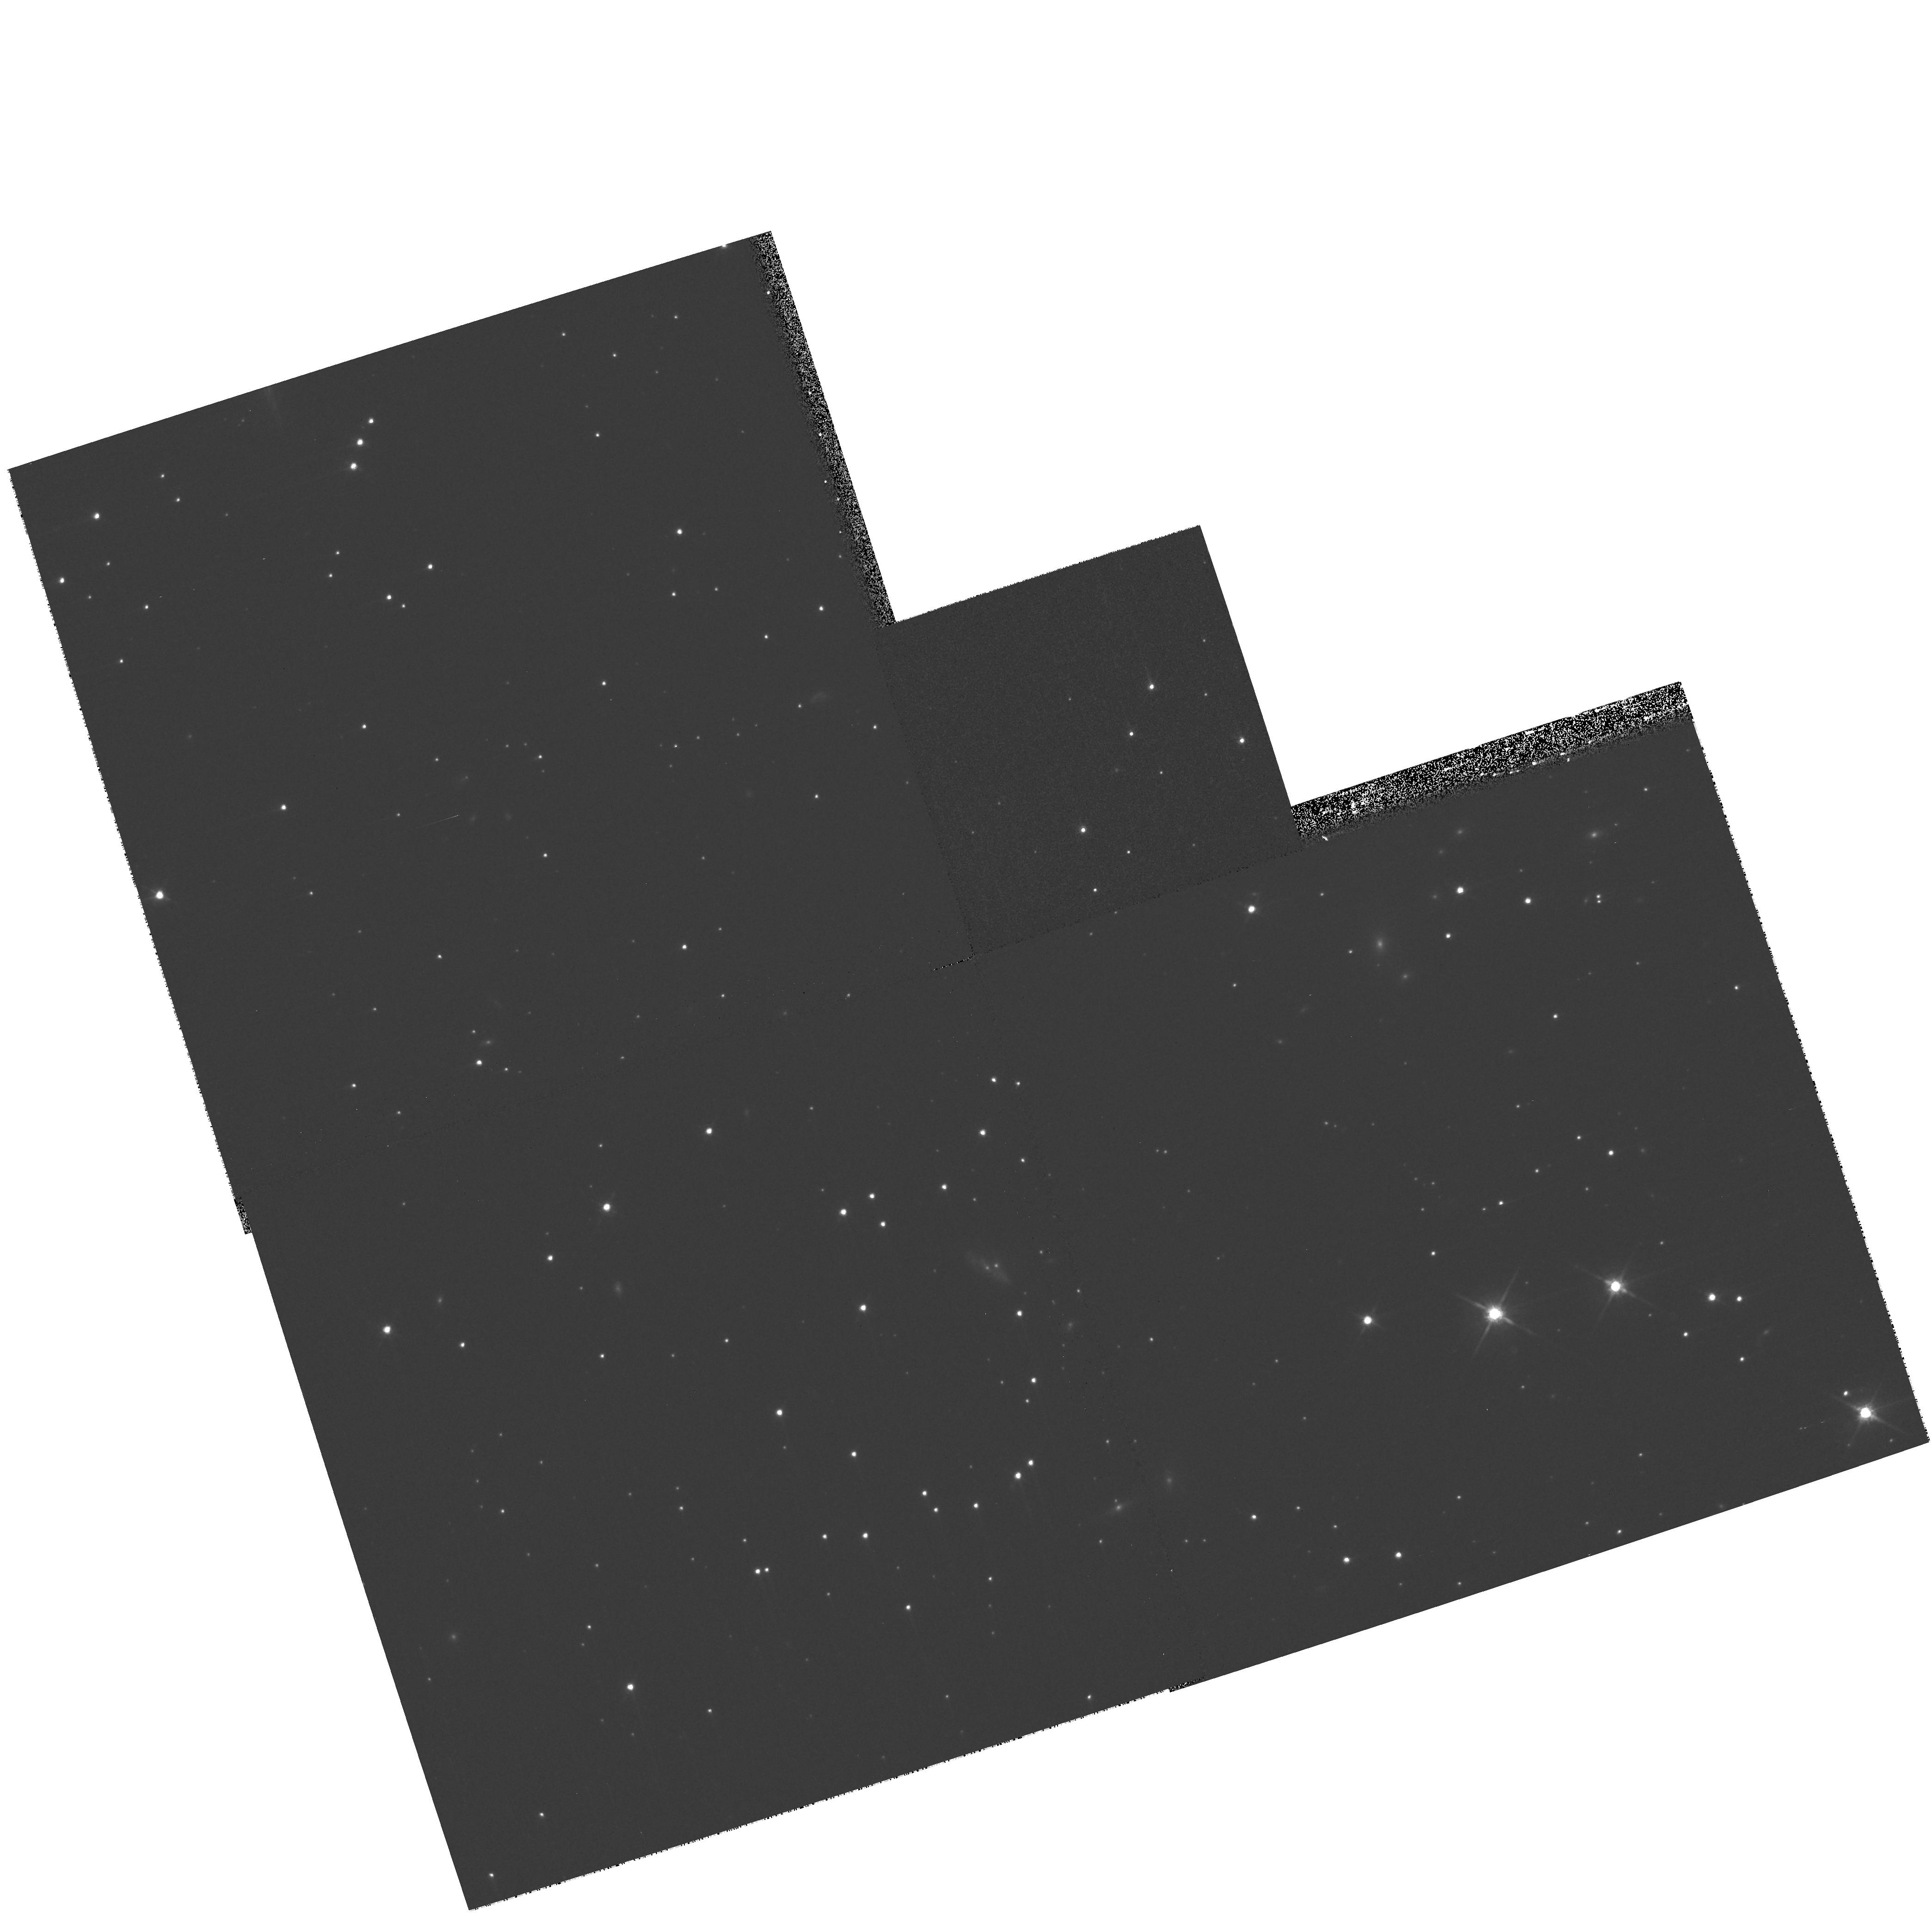
Target: SN1006-NW-POS1. Instrument: WFPC2/PC. Filter: F814W. Exposure: 8 min. Observation ID: hst_11017_01_wfpc2_pc_f814w_u9tv01

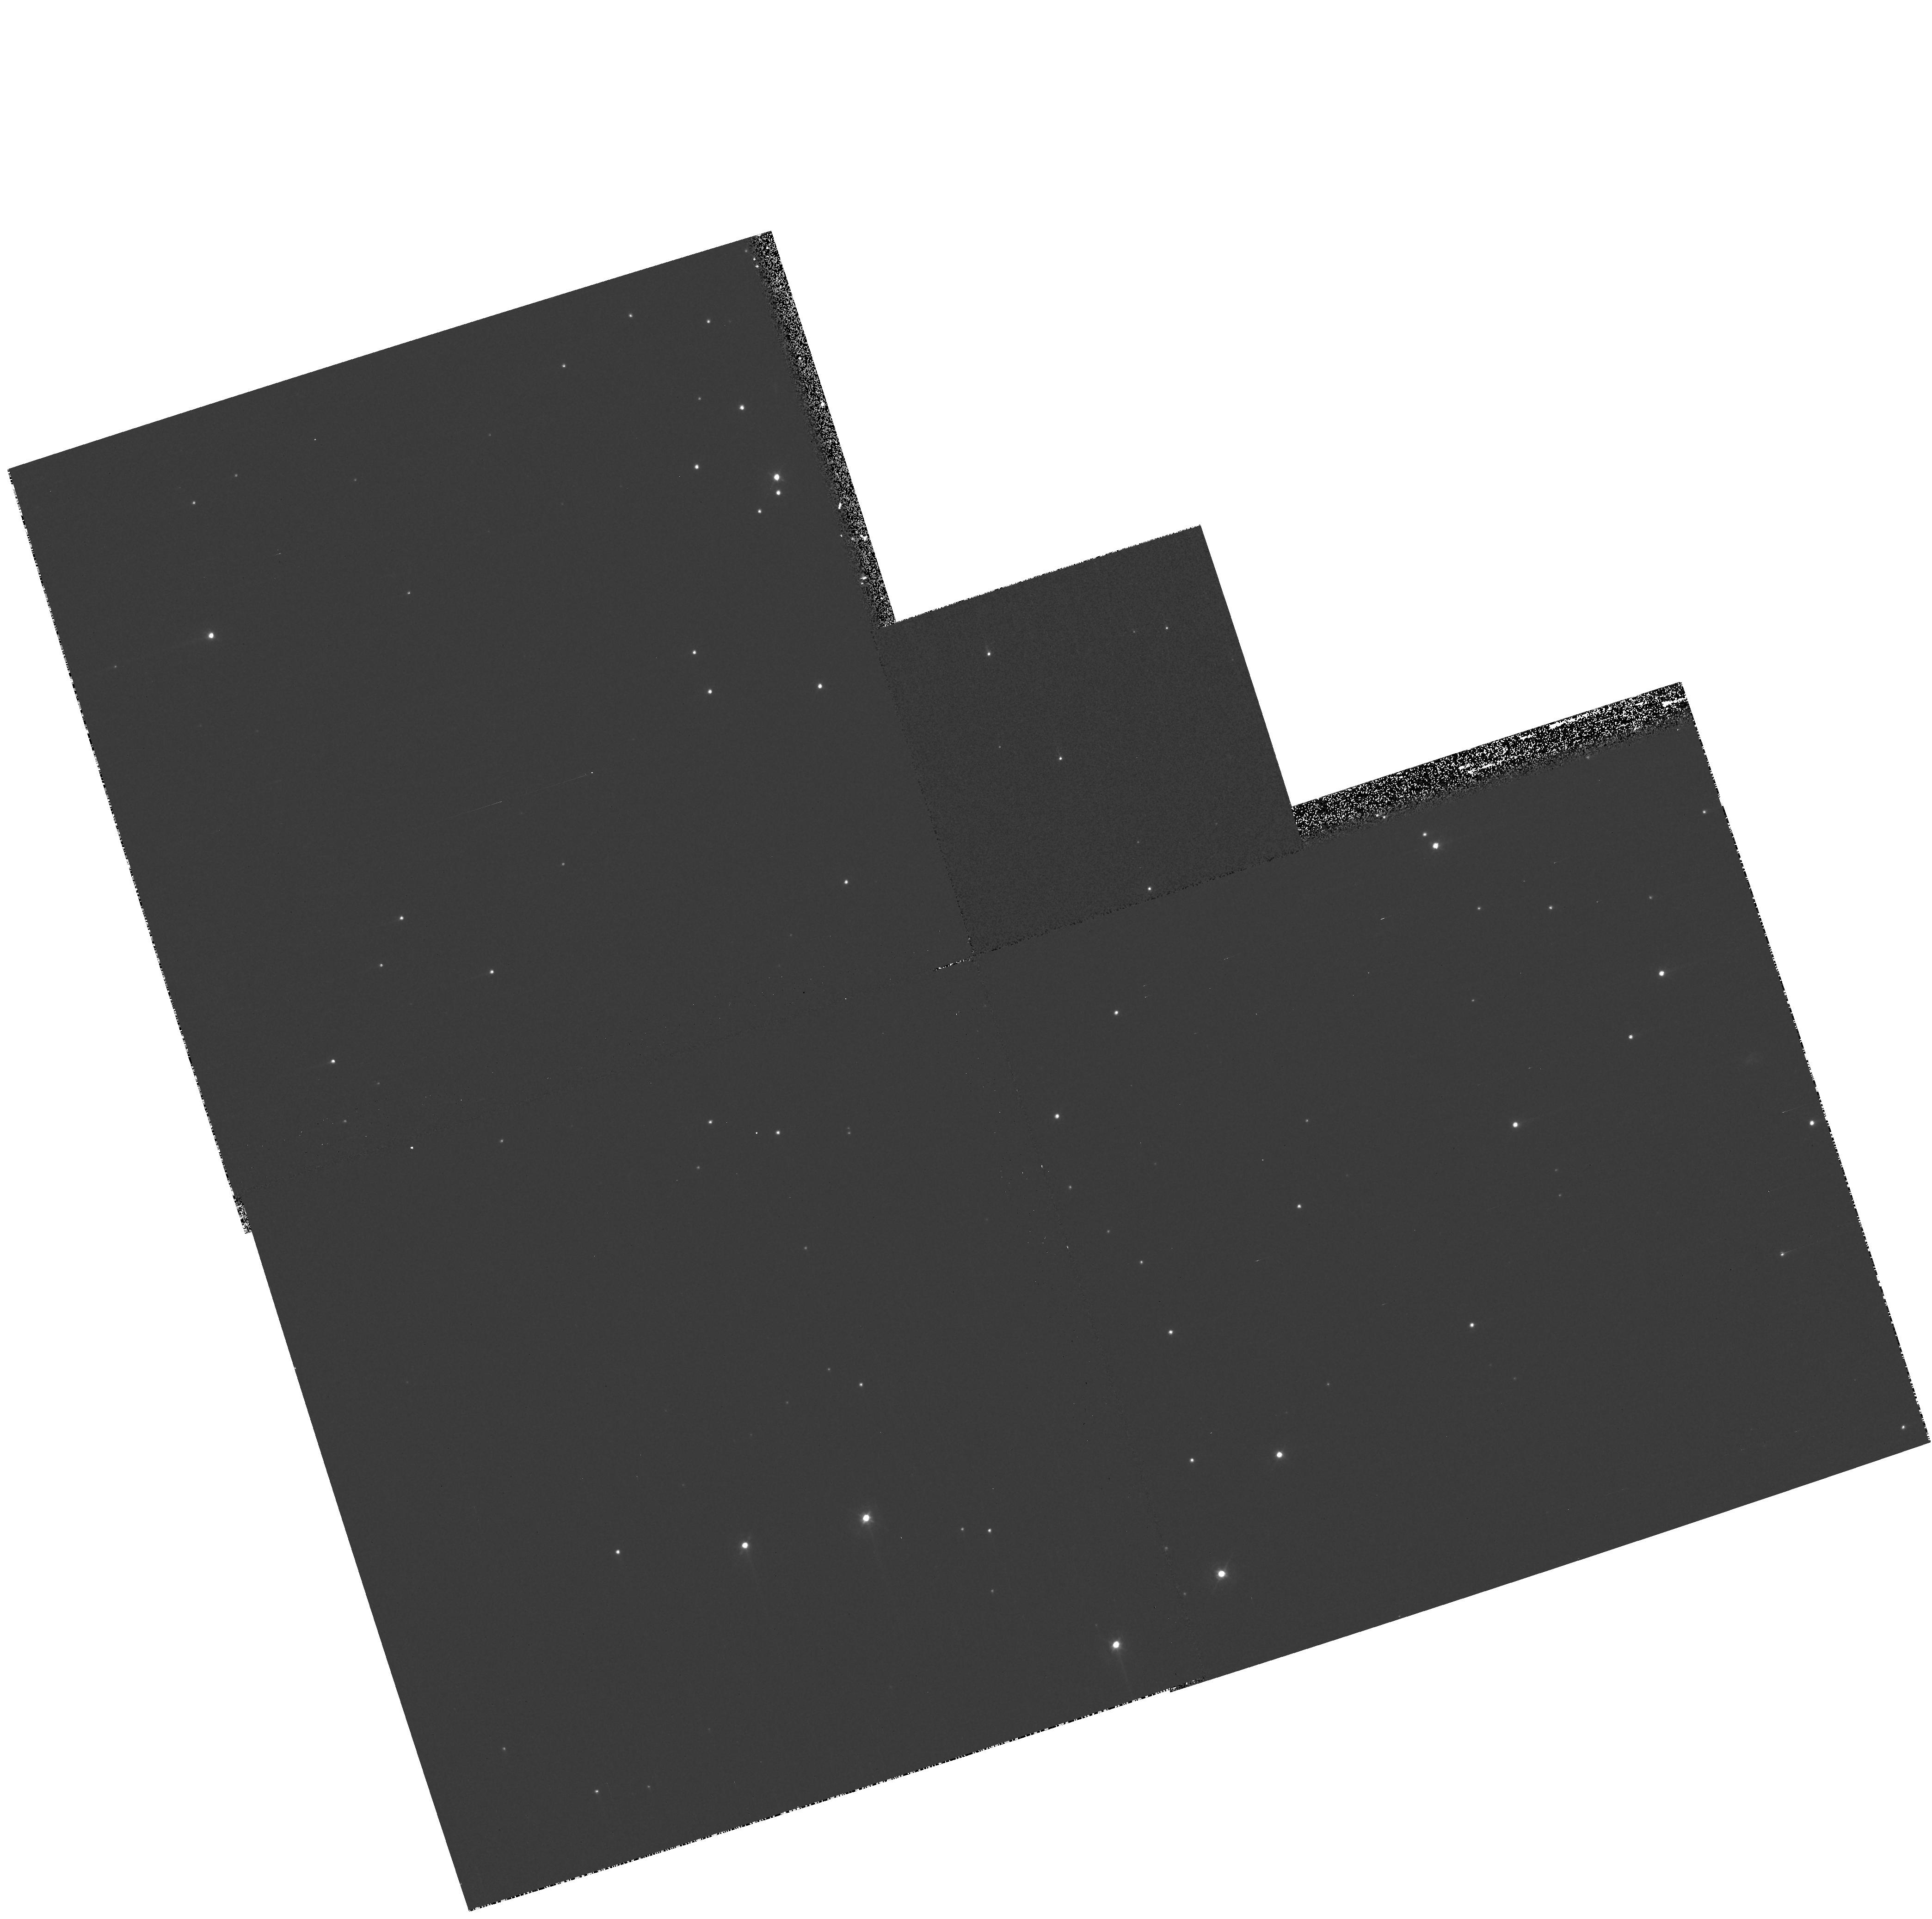
Target: SN1006-NW-POS2. Instrument: WFPC2/PC. Filter: F439W. Exposure: 13 min. Observation ID: hst_11017_02_wfpc2_pc_f439w_u9tv02

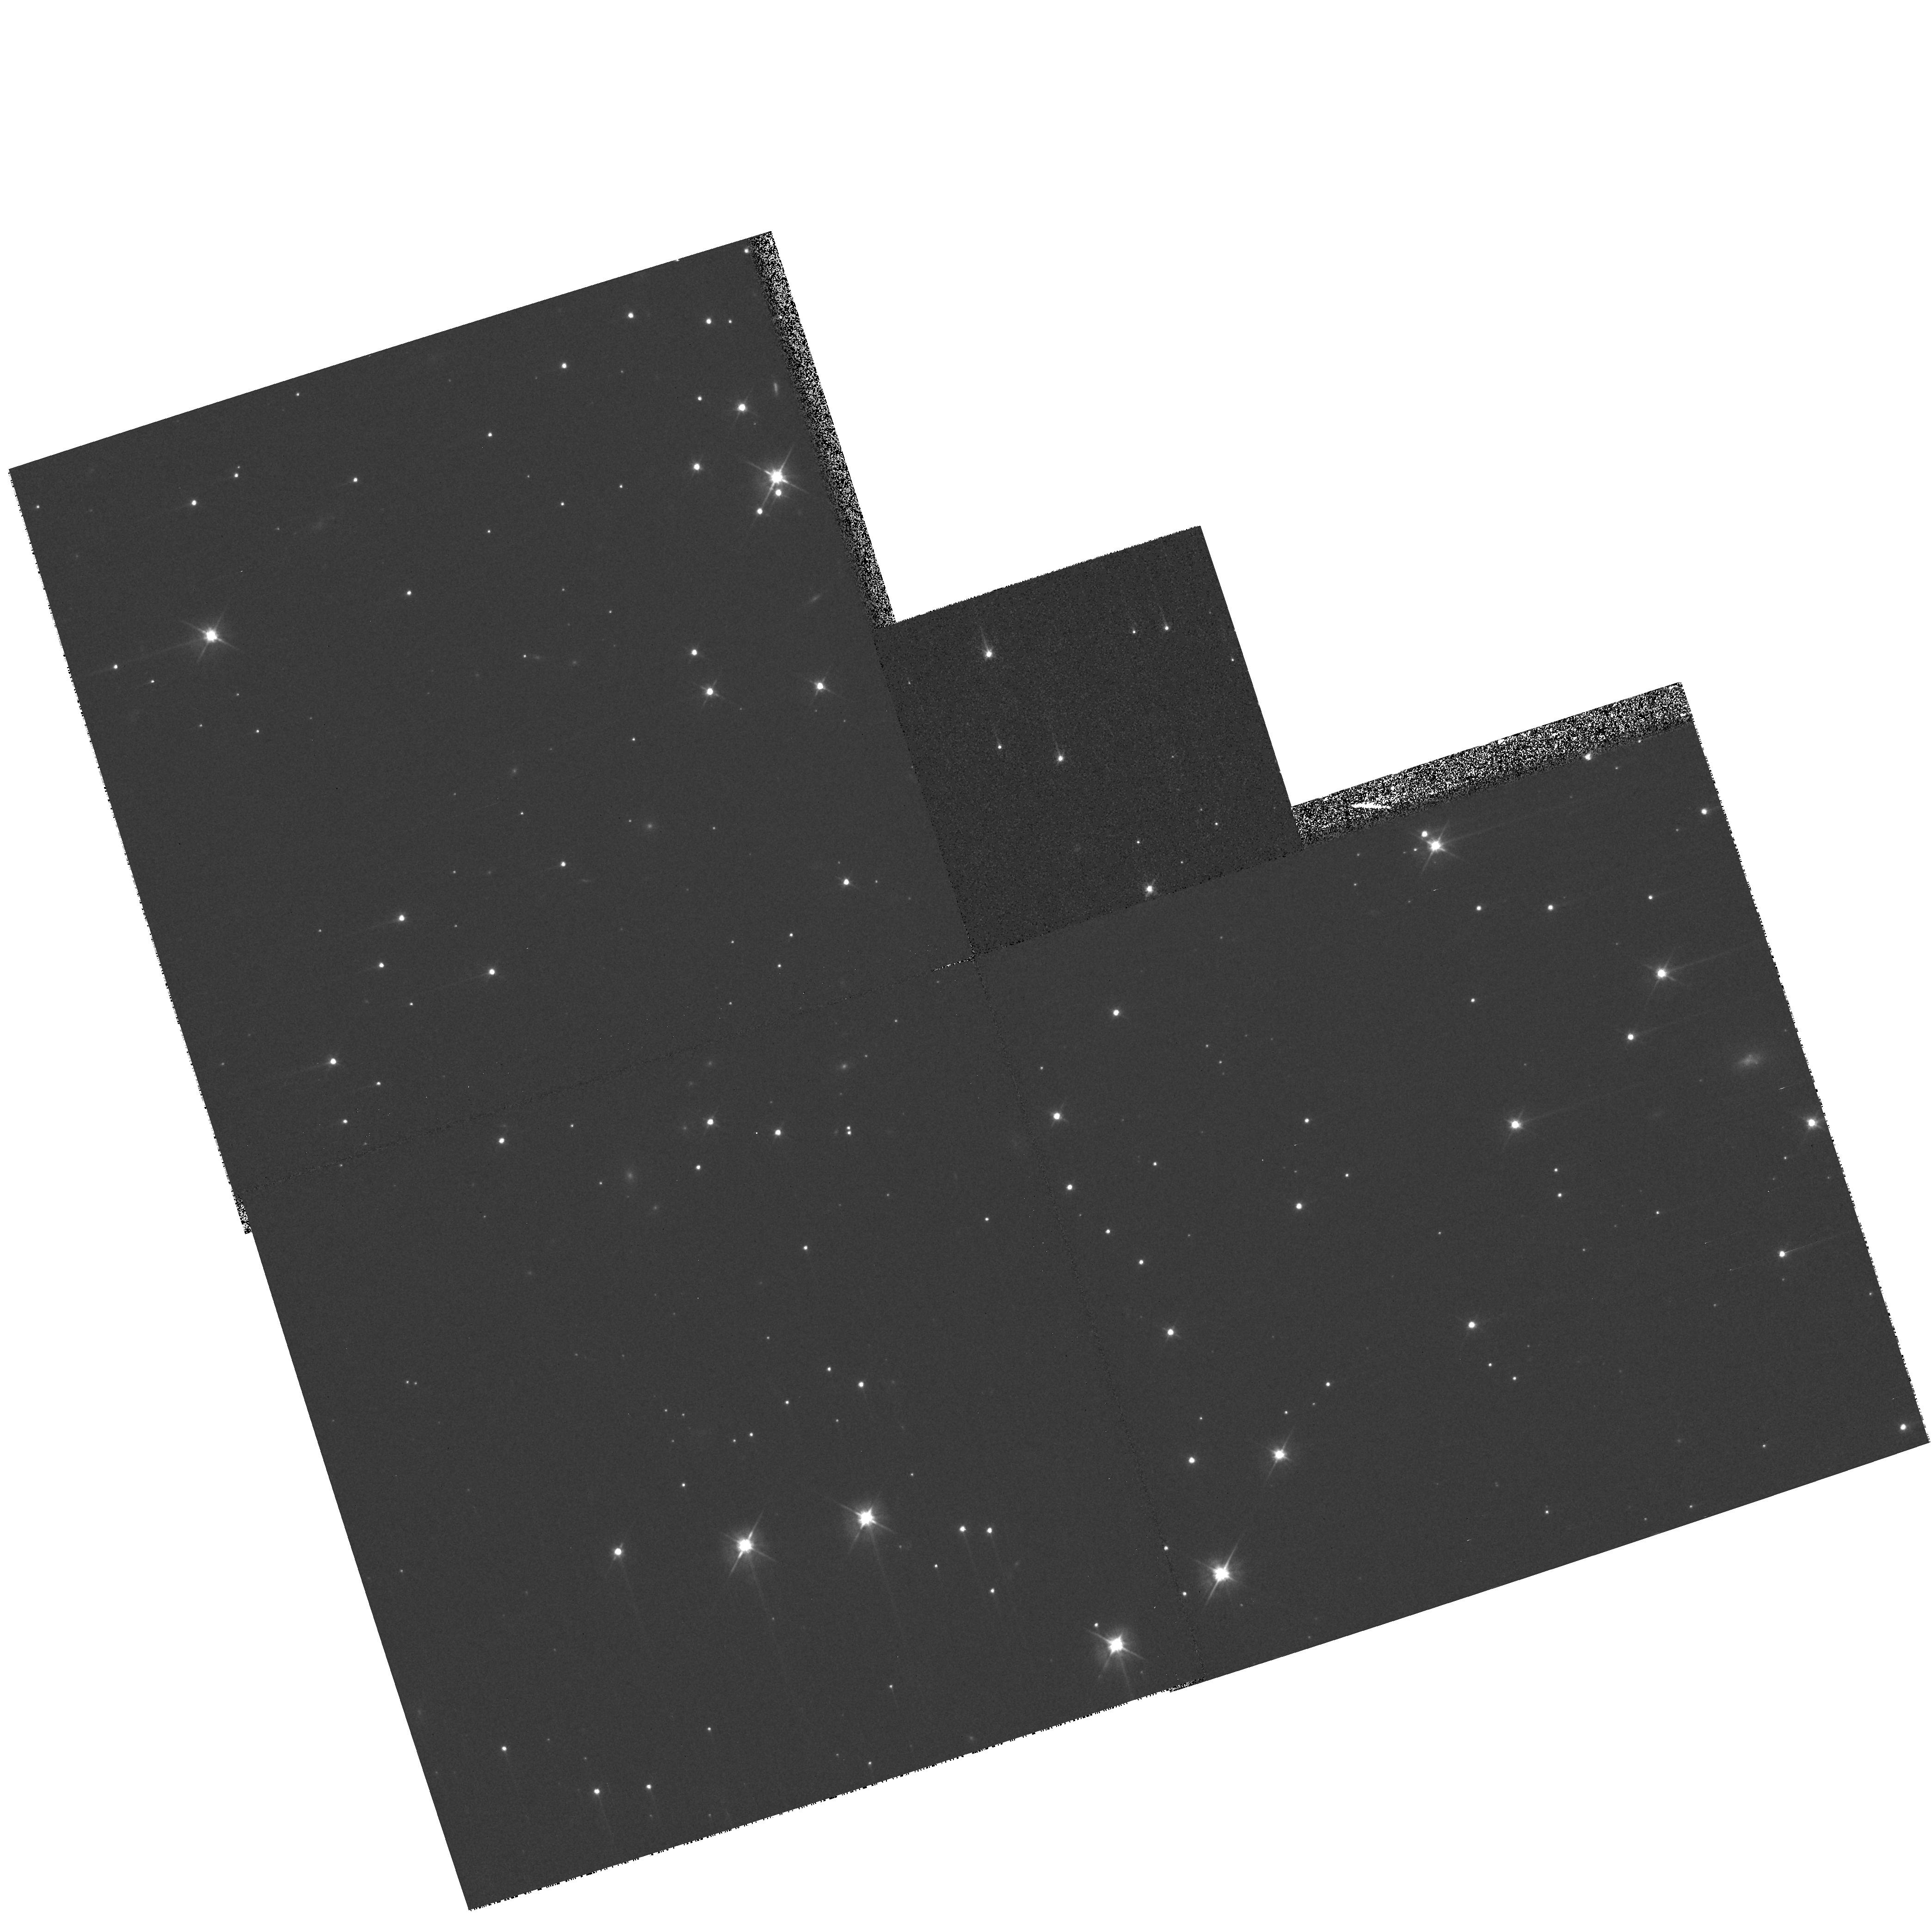
Target: SN1006-NW-POS2. Instrument: WFPC2/PC. Filter: F555W. Exposure: 8 min. Observation ID: hst_11017_02_wfpc2_pc_f555w_u9tv02

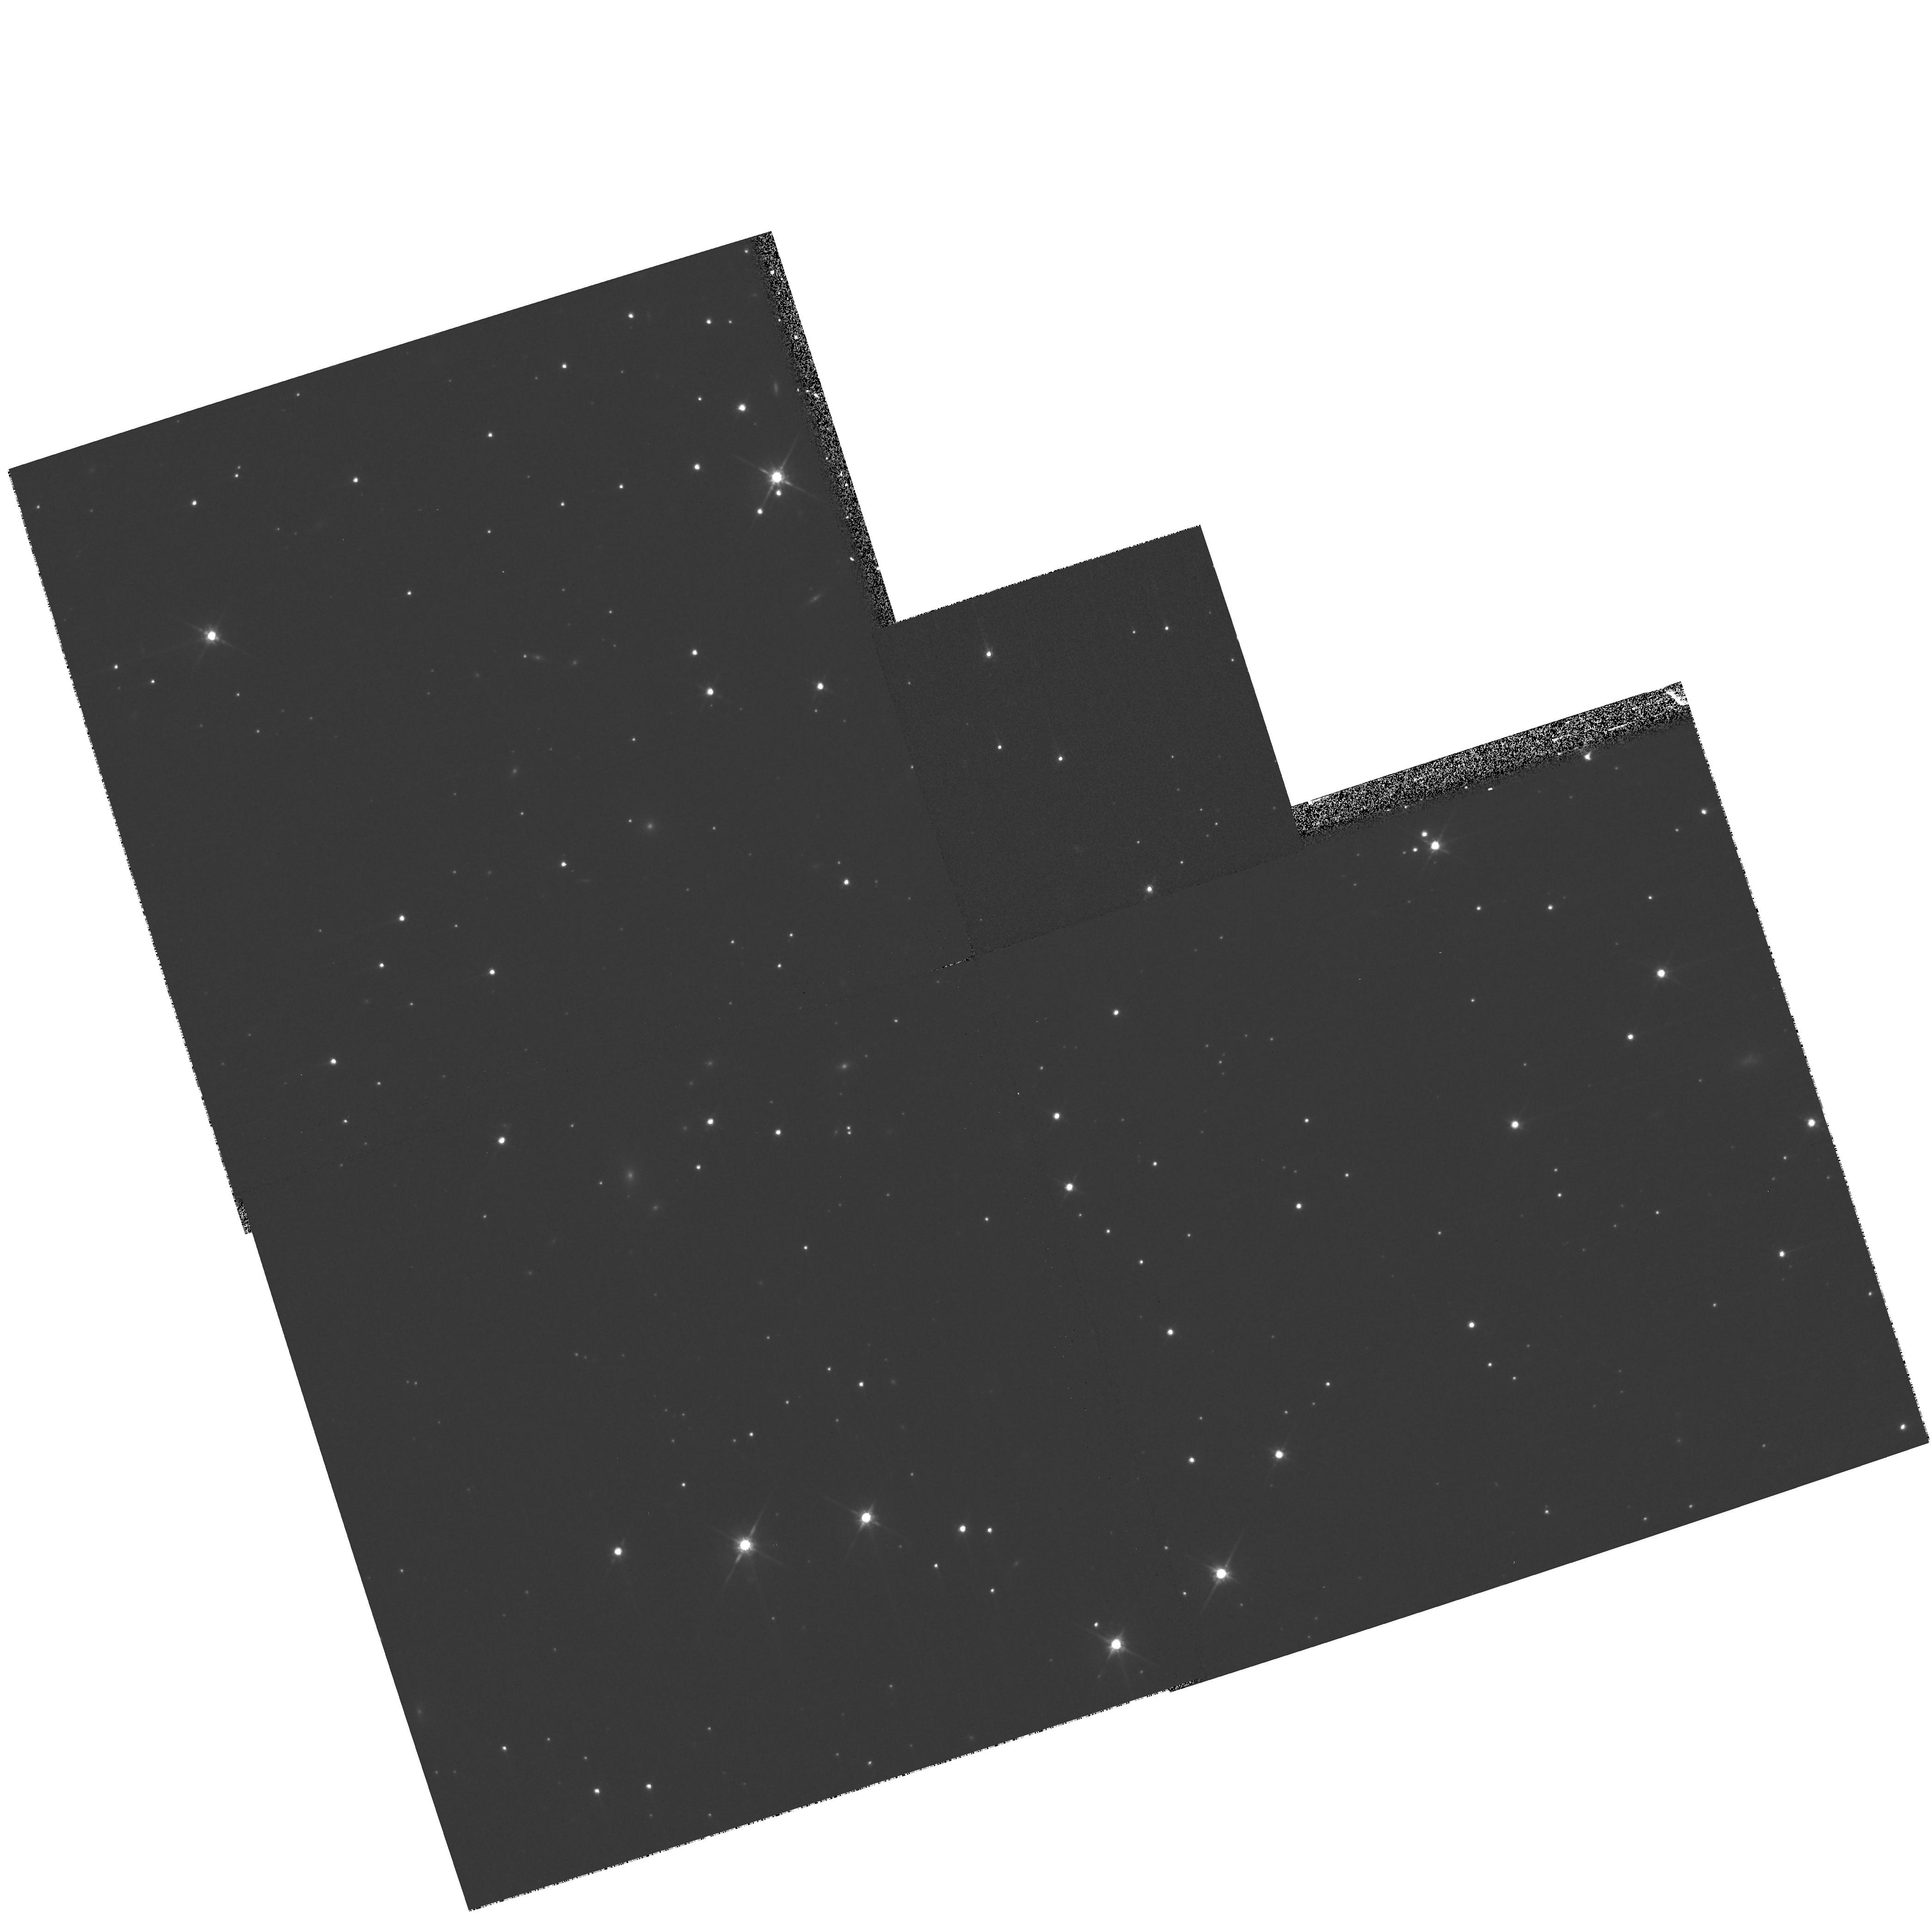
Target: SN1006-NW-POS2. Instrument: WFPC2/PC. Filter: F814W. Exposure: 8 min. Observation ID: hst_11017_02_wfpc2_pc_f814w_u9tv02

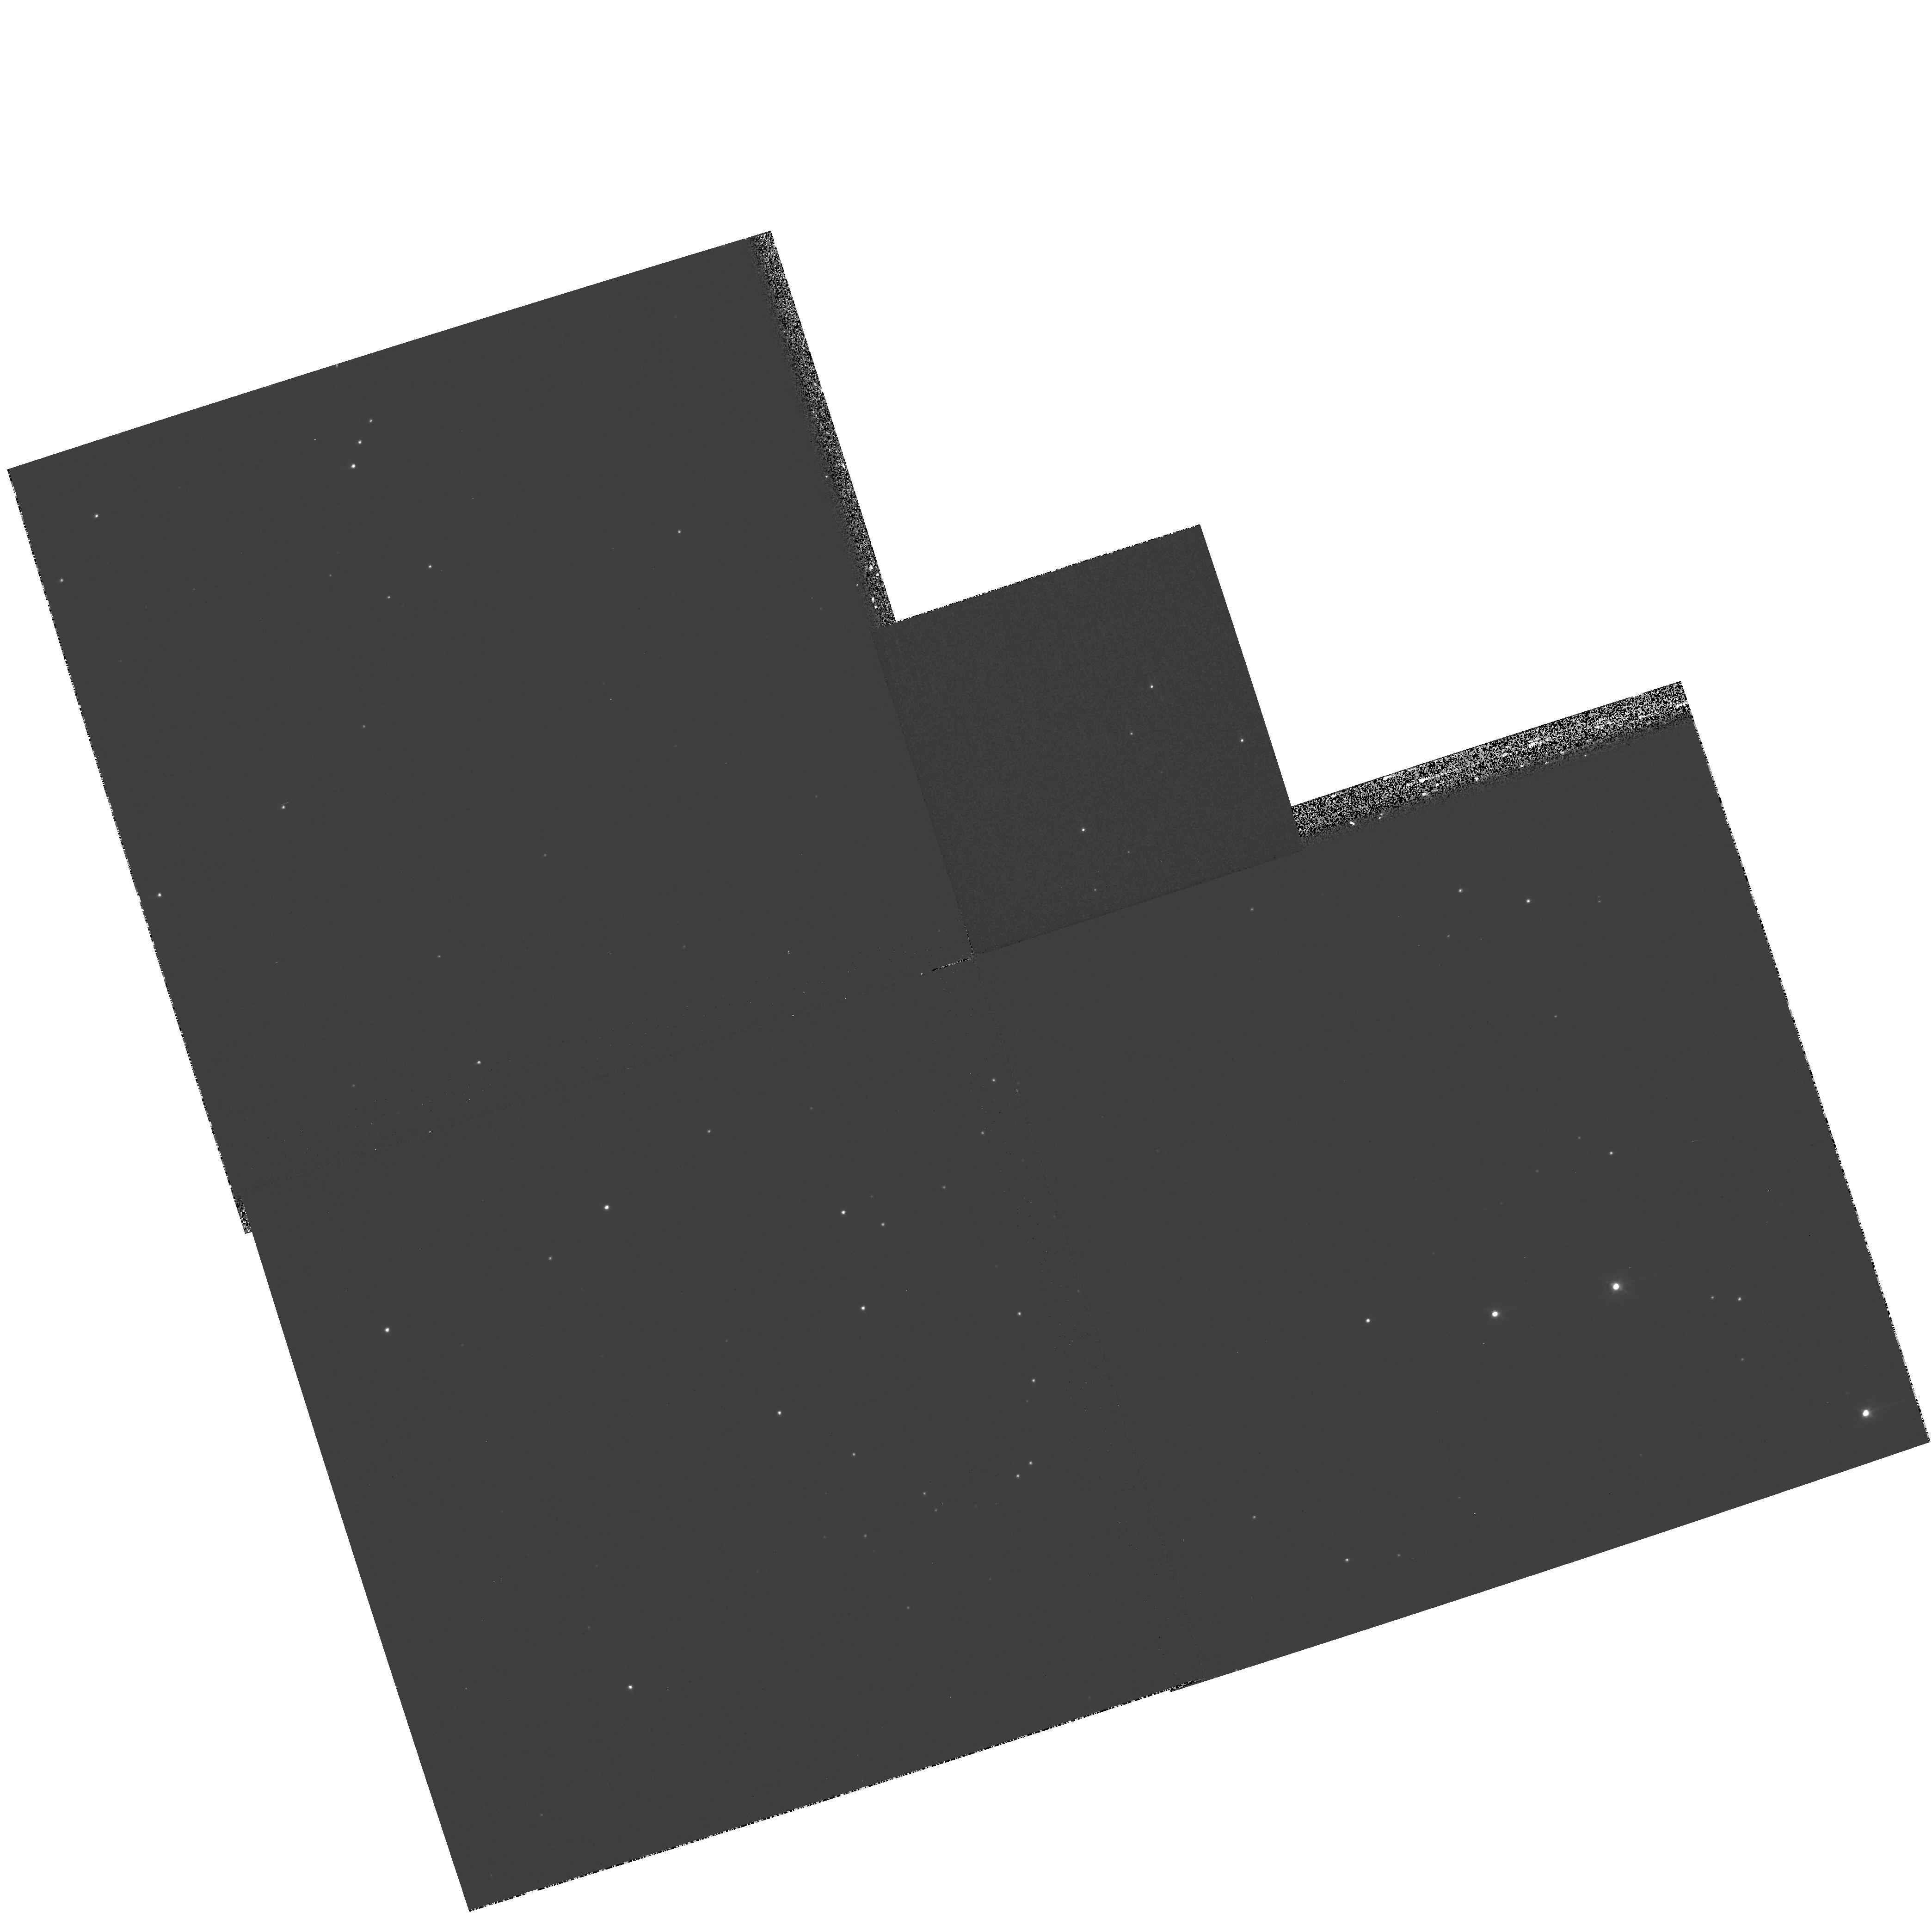
Target: SN1006-NW-POS1. Instrument: WFPC2/PC. Filter: F439W. Exposure: 13 min. Observation ID: hst_11017_01_wfpc2_pc_f439w_u9tv01

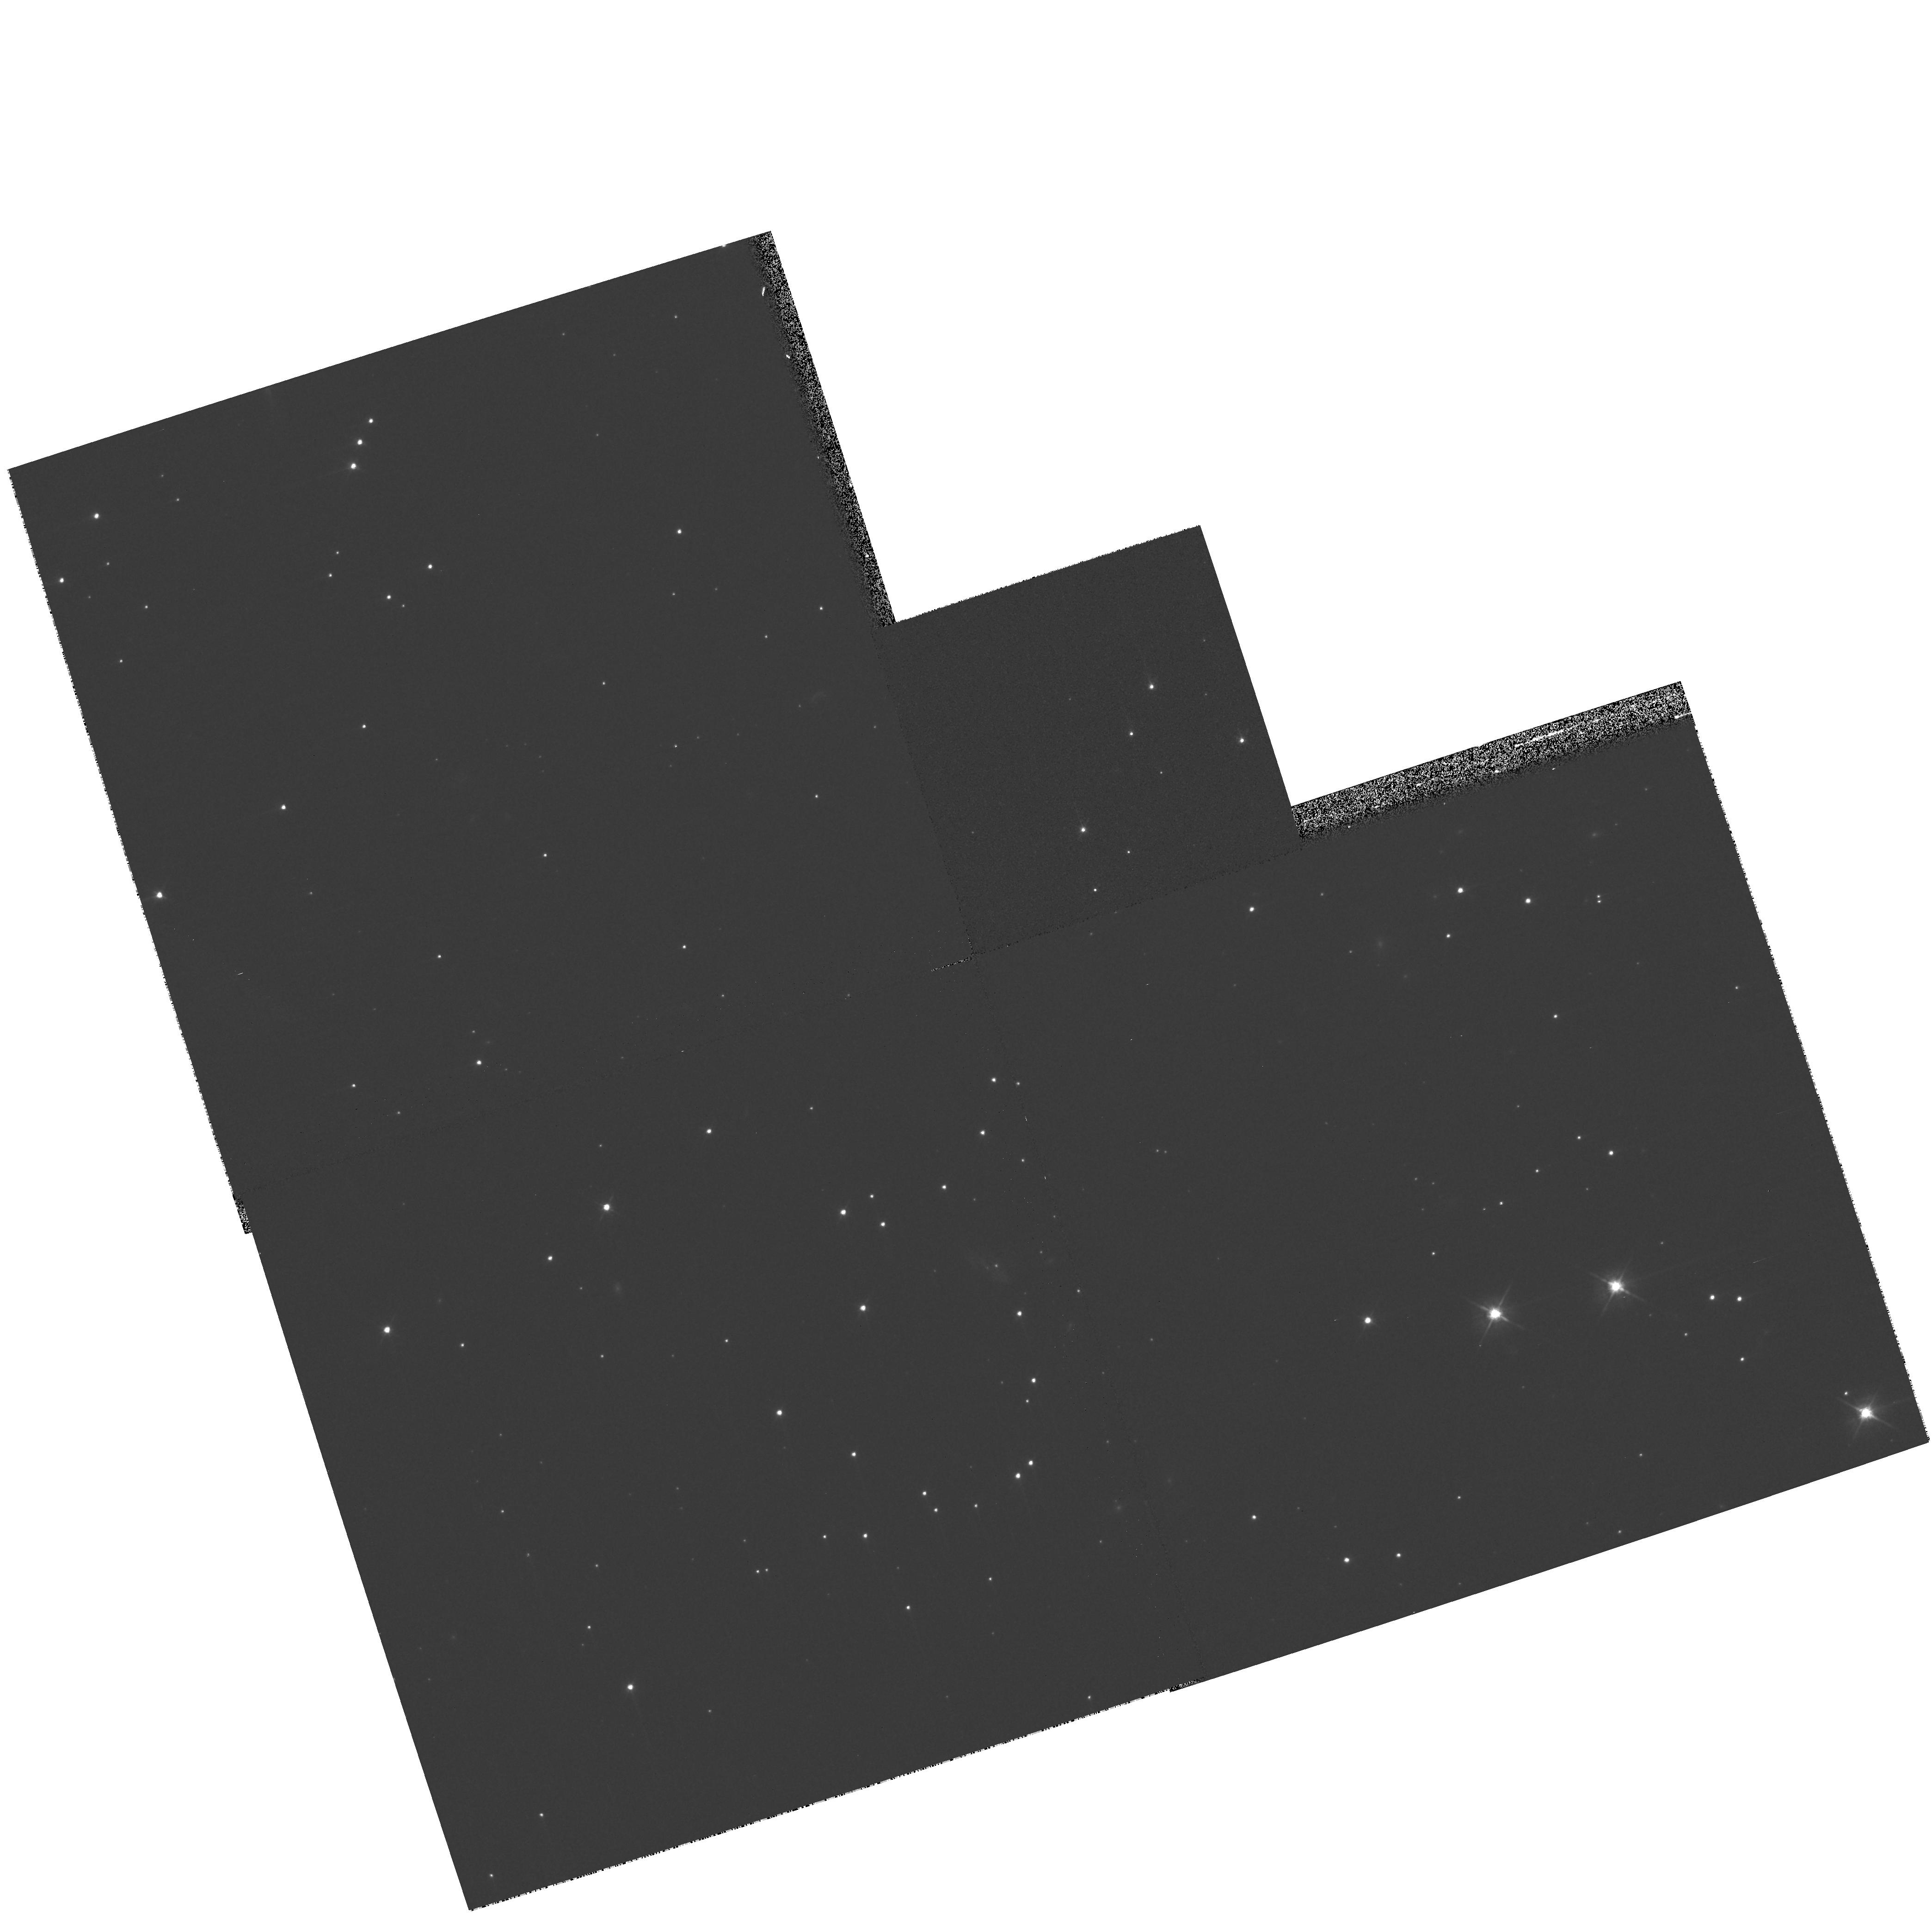
Target: SN1006-NW-POS1. Instrument: WFPC2/PC. Filter: F555W. Exposure: 8 min. Observation ID: hst_11017_01_wfpc2_pc_f555w_u9tv01

Hubble Heritage Observations of SN1006 (PI: Noll, Keith S.)

The Hubble Heritage team will obtain broadband images of SN1006 to combine with the Halpha data obtained in proposal 10577 (PI: Raymond). Three broadband filters will be used with two pointings of the WFPC2 to obtain star colors. A composite image of the Heritage stars along with the Halpha filament will be created, resulting in a public release image.